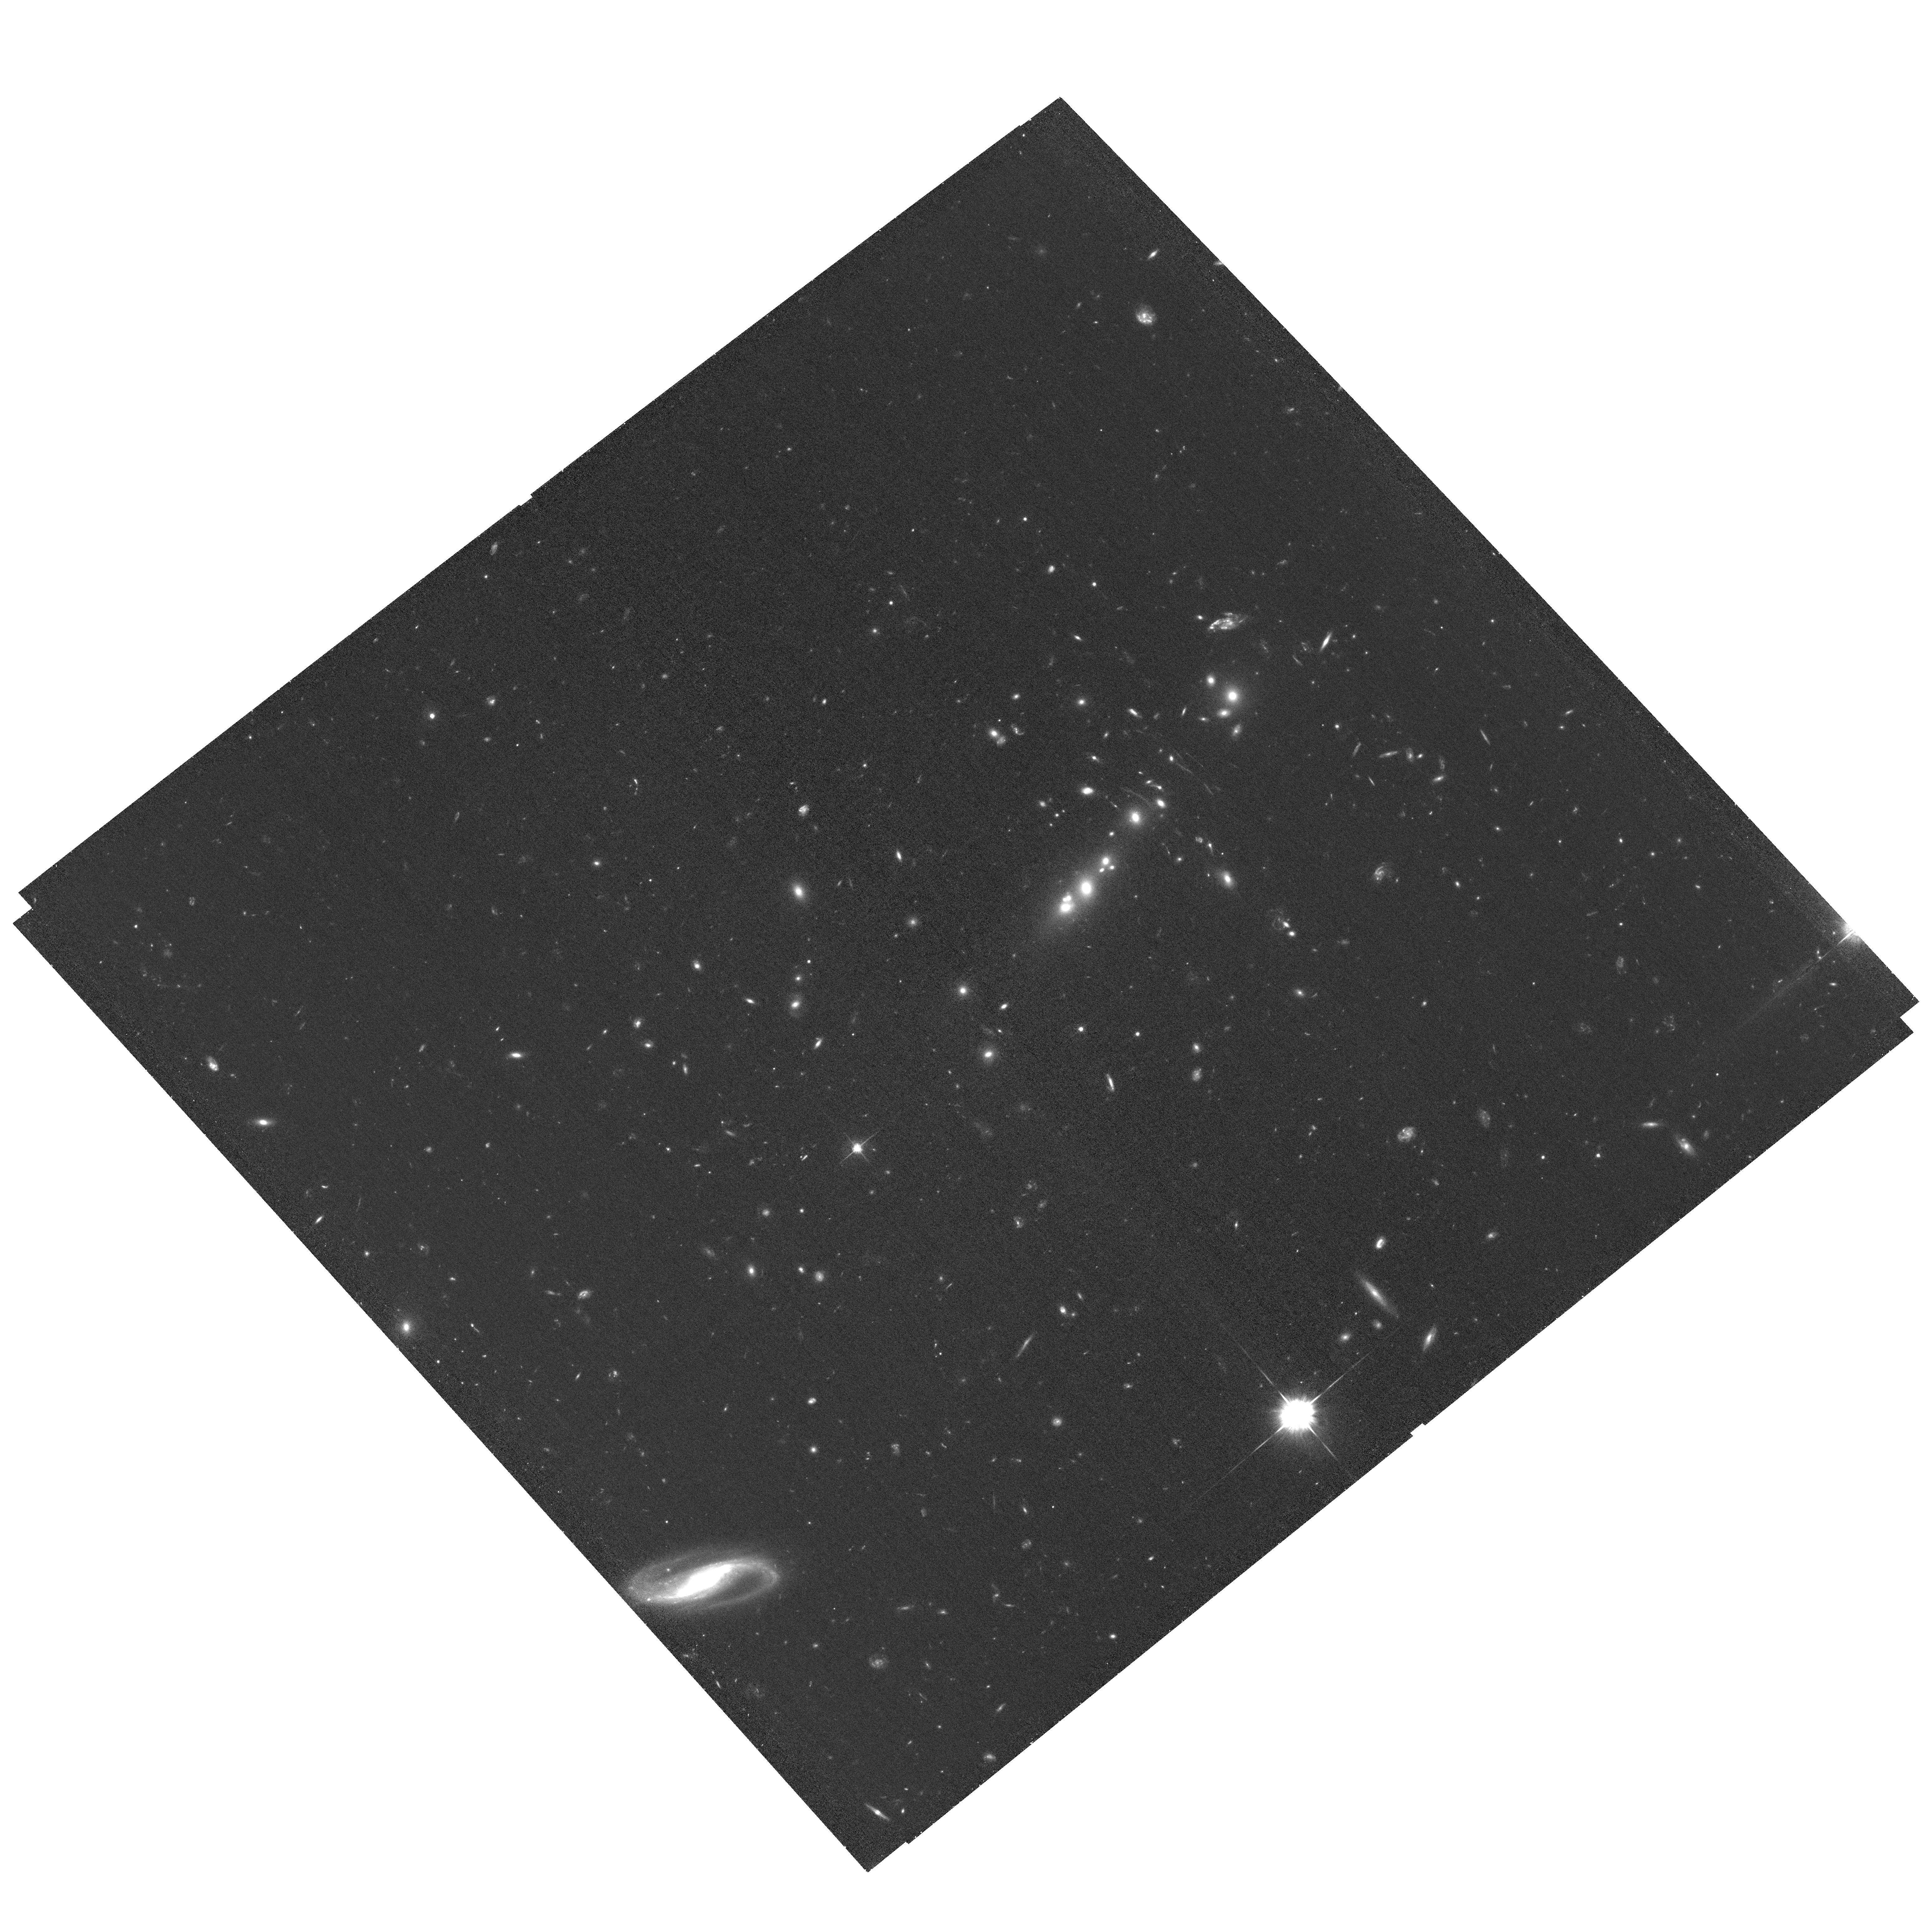
Target: COOLJ0335-1928. Instrument: ACS/WFC. Filter: F625W. Exposure: 1.1 h. Observation ID: hst_17726_06_acs_wfc_f625w_jffb06

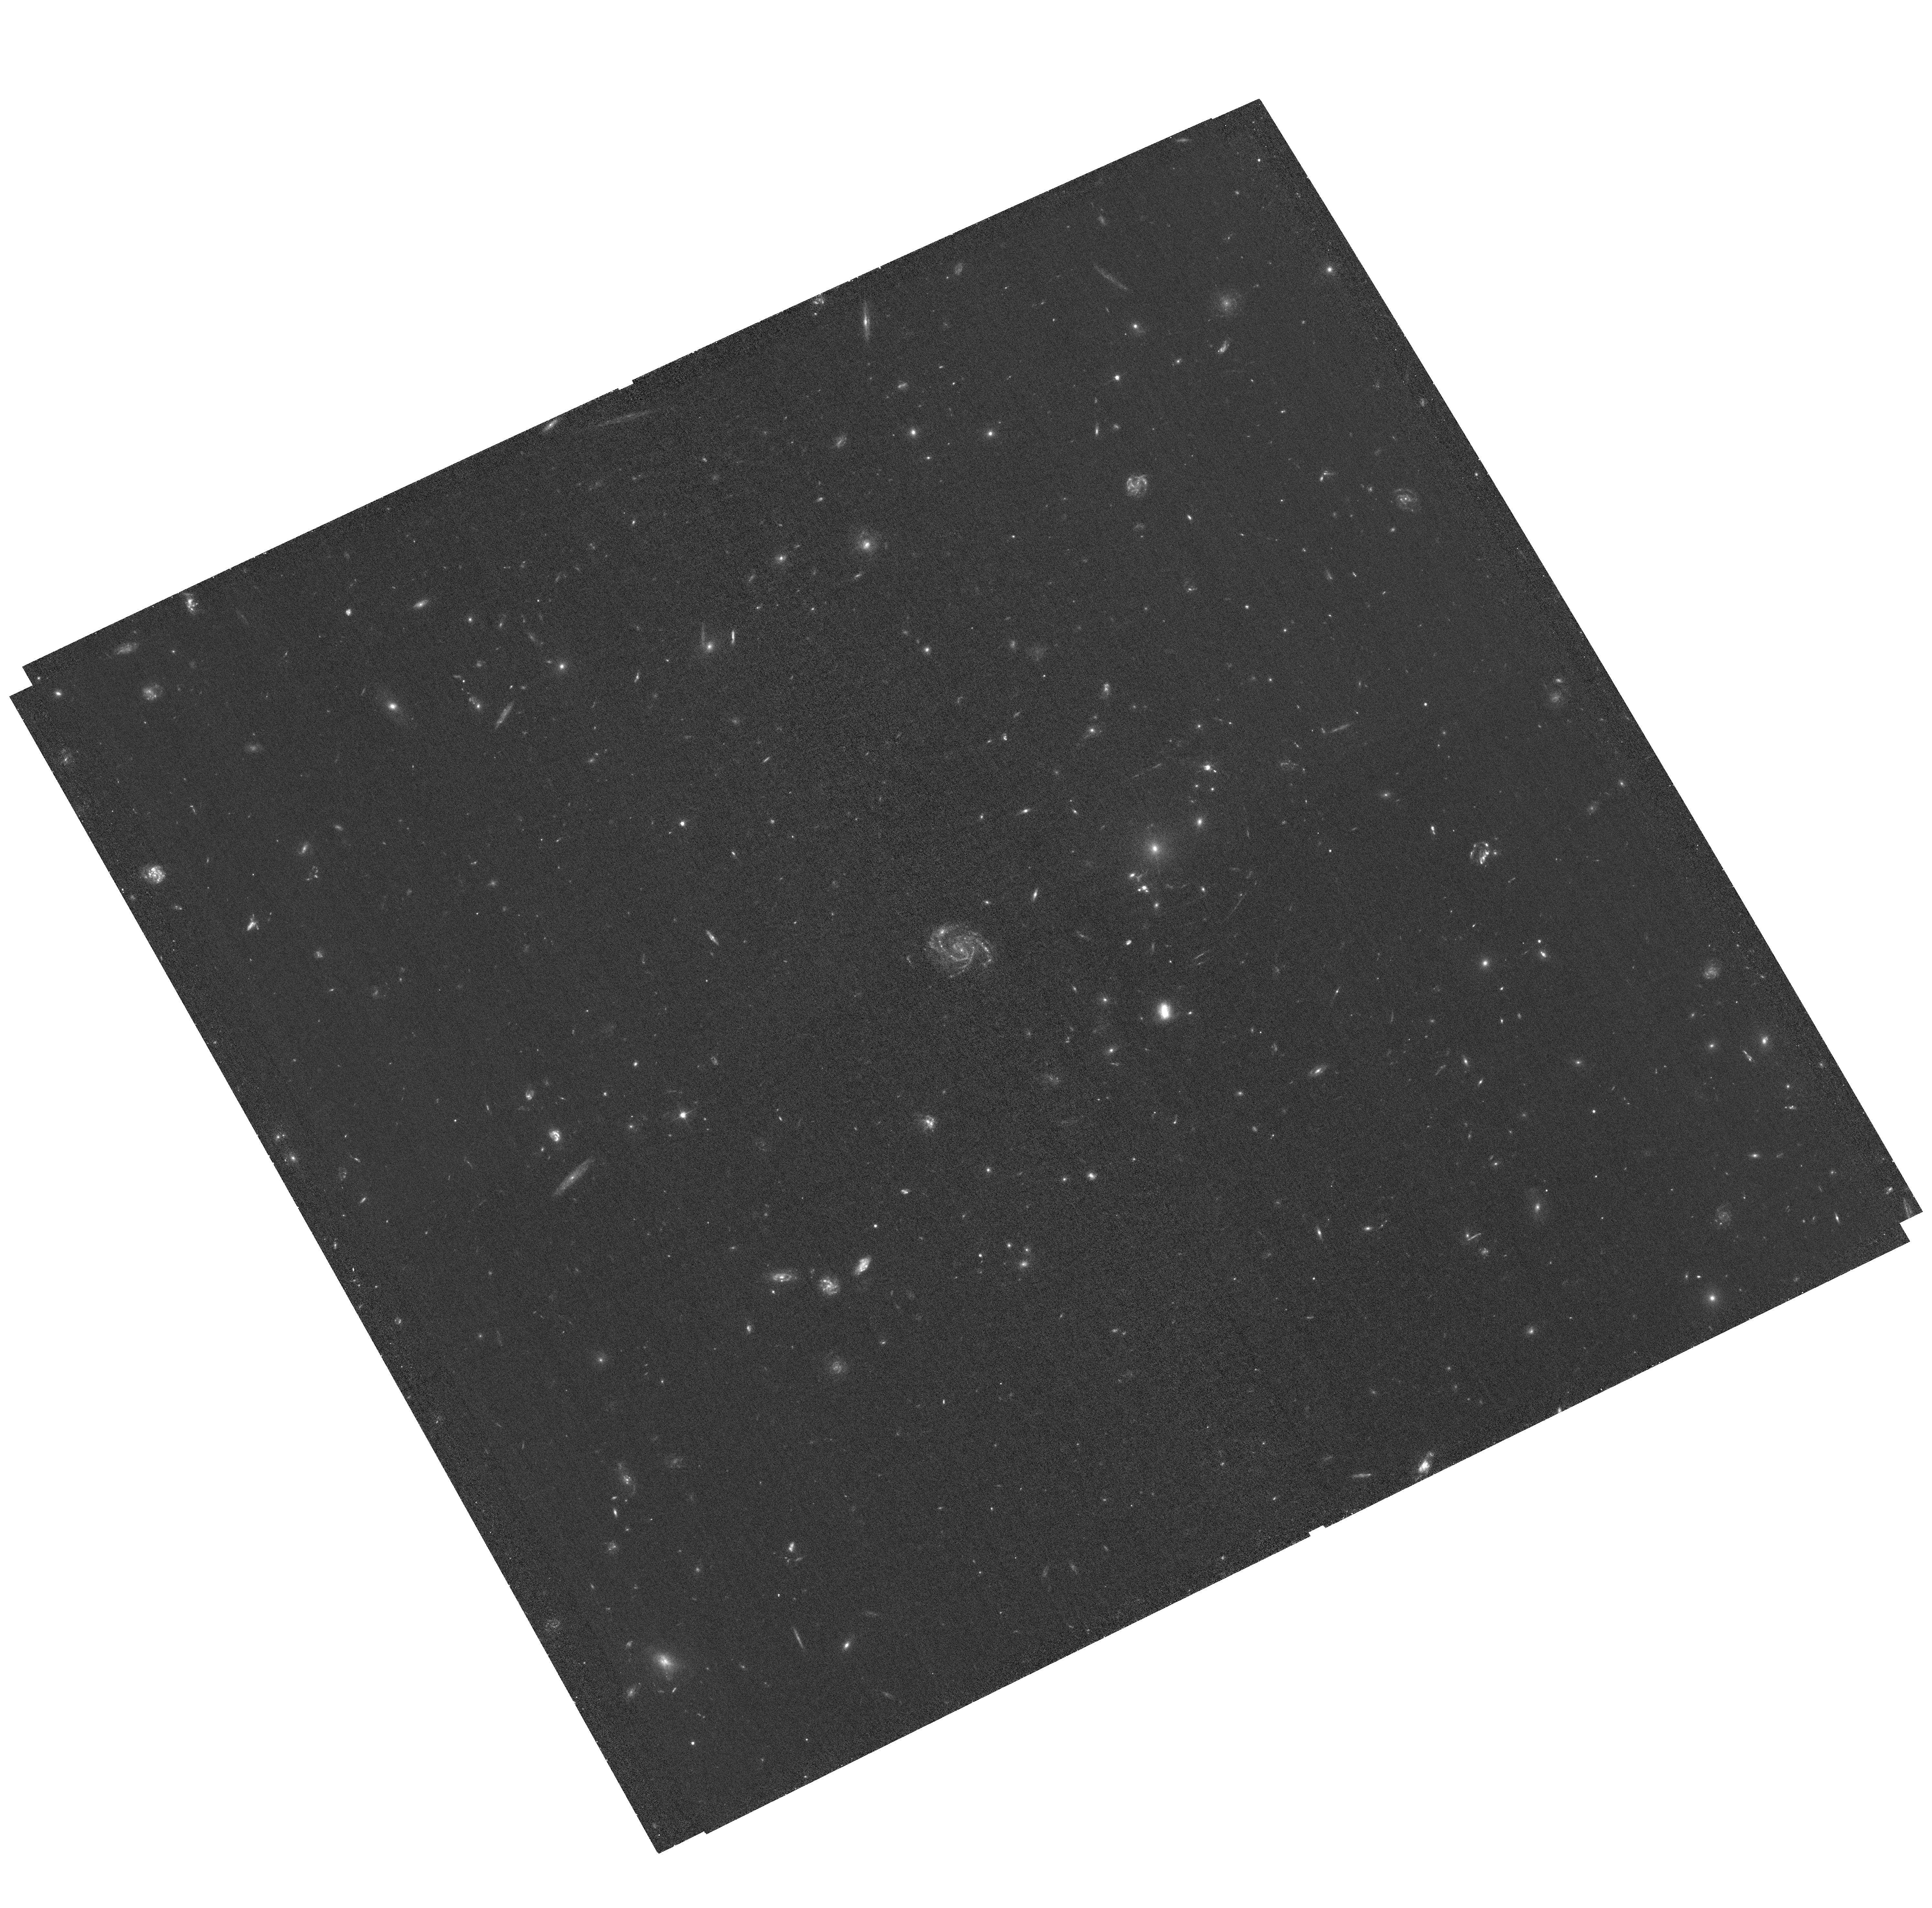
Target: SDSSJ1326+4806. Instrument: ACS/WFC. Filter: F475W. Exposure: 1.1 h. Observation ID: hst_17726_03_acs_wfc_f475w_jffb03

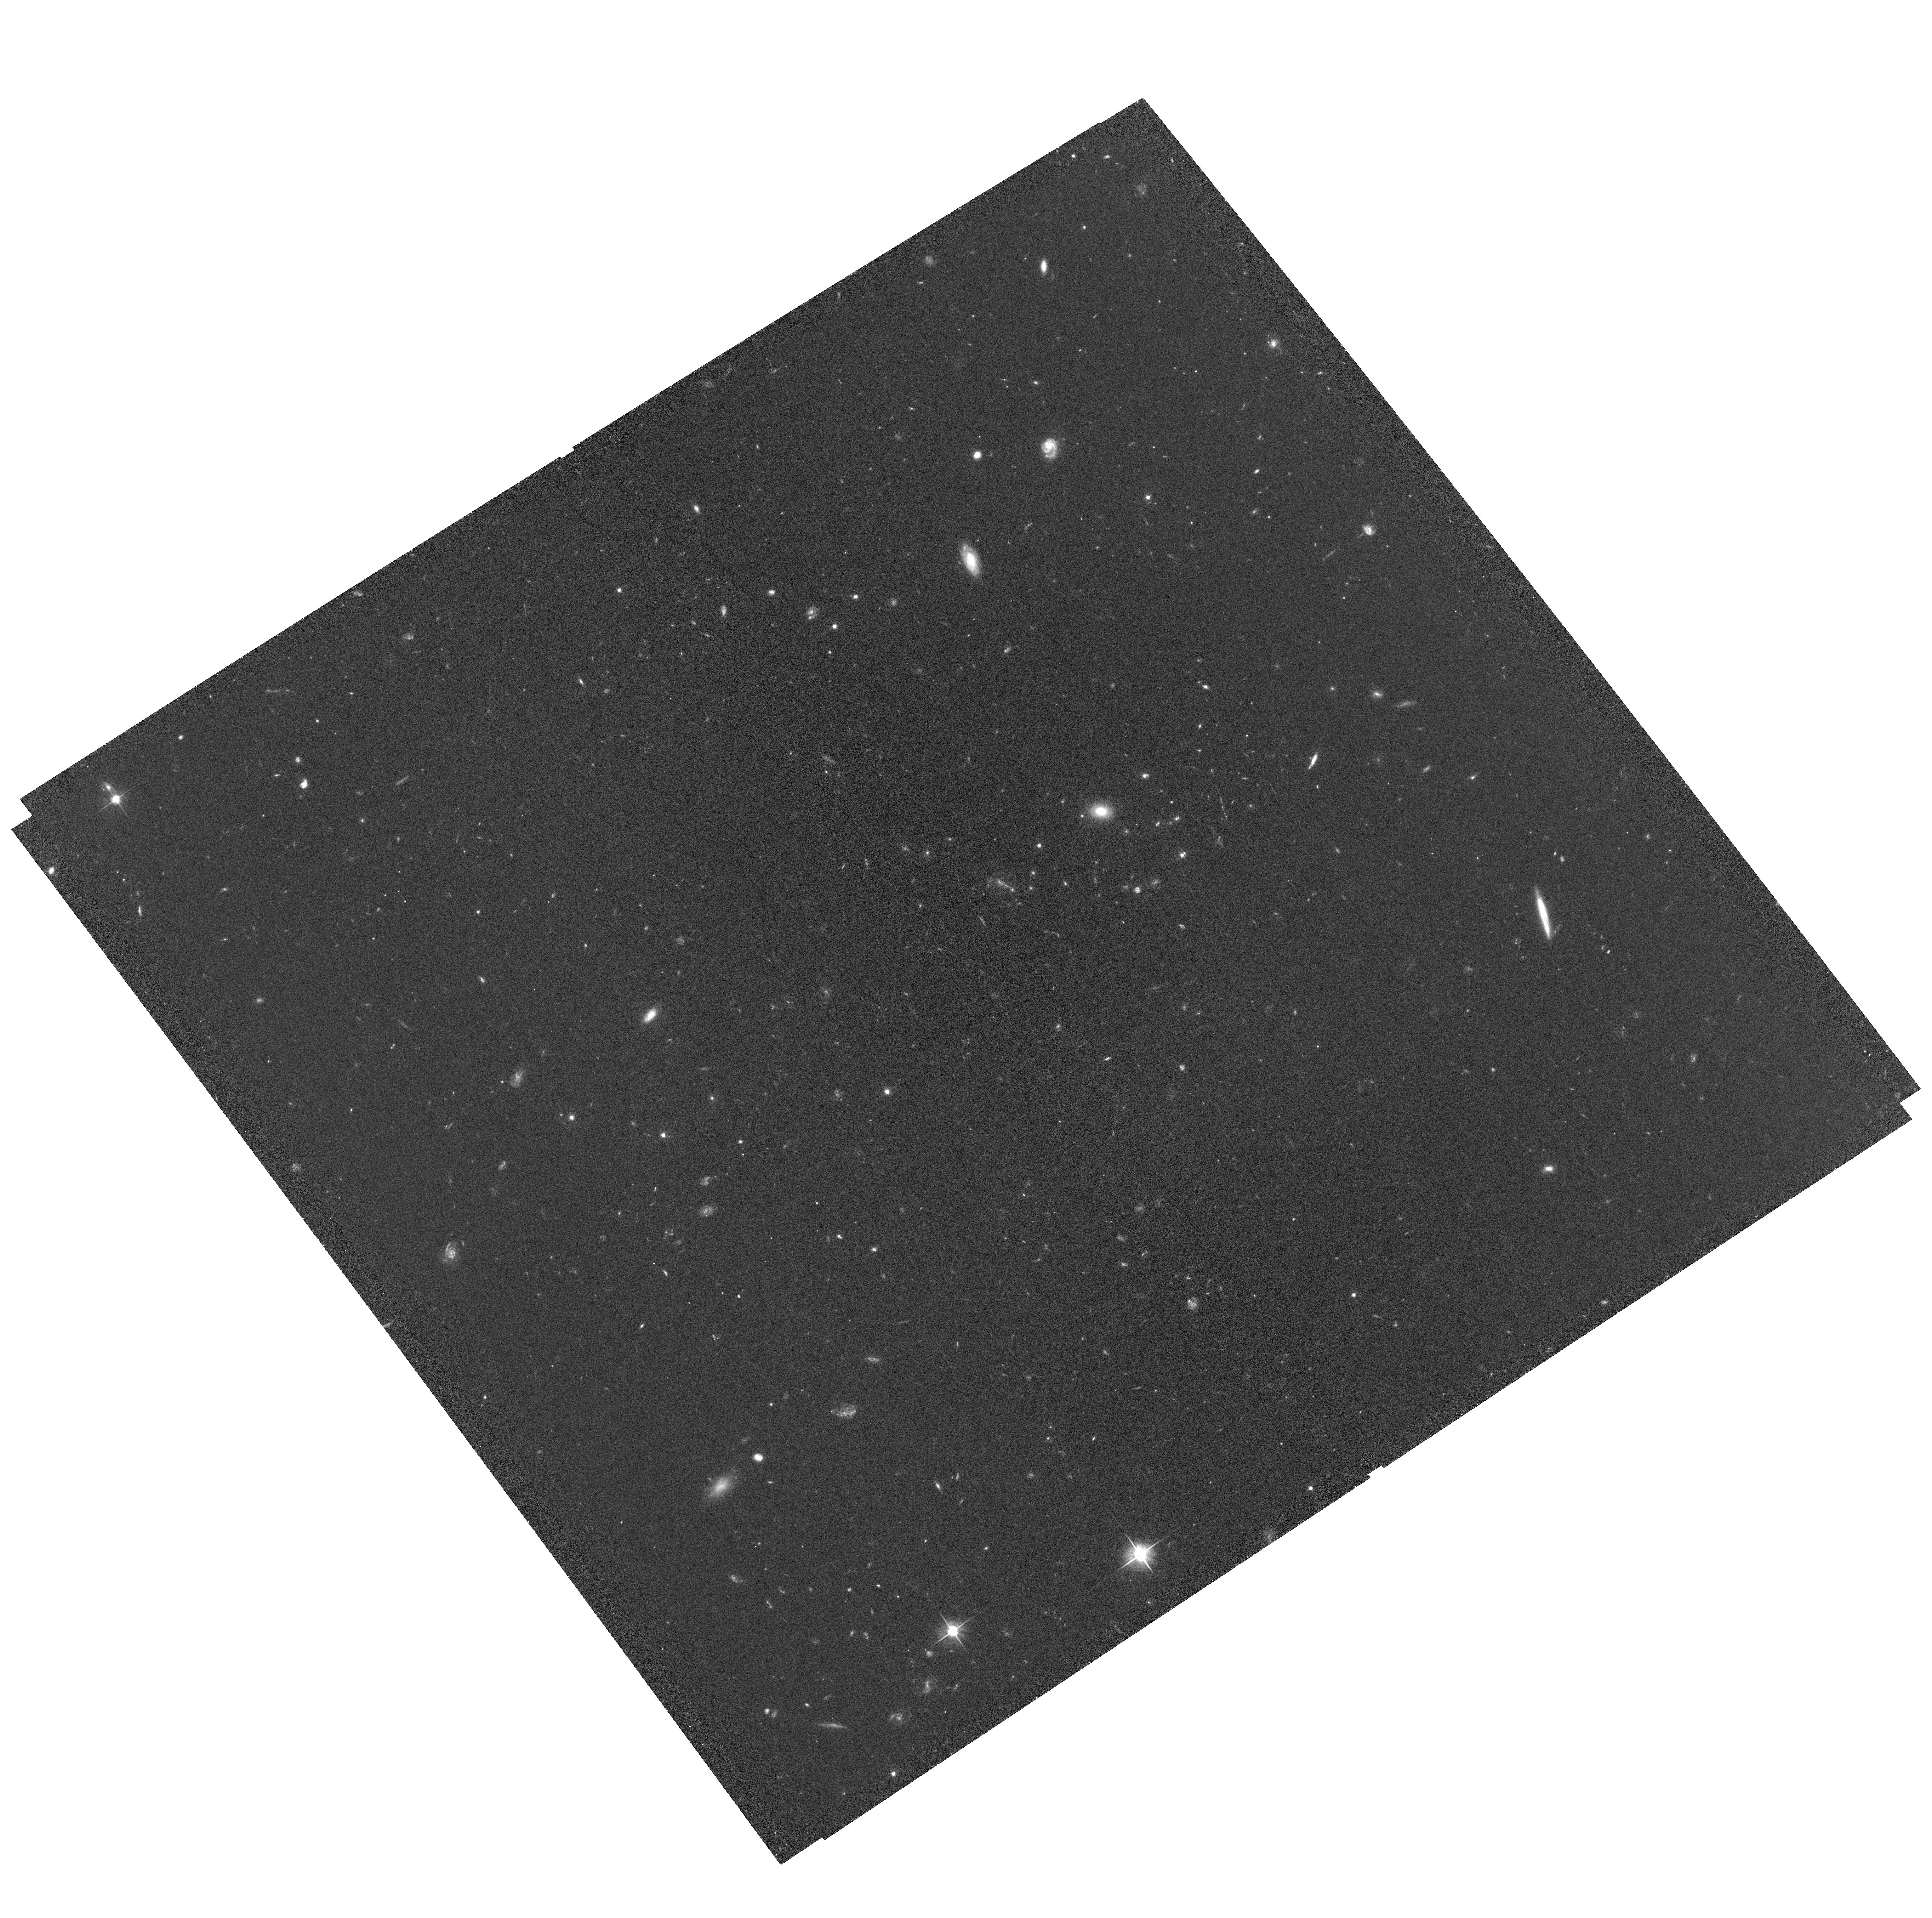
Target: SDSSJ0909+4449. Instrument: ACS/WFC. Filter: F606W. Exposure: 1.1 h. Observation ID: hst_17726_09_acs_wfc_f606w_jffb09

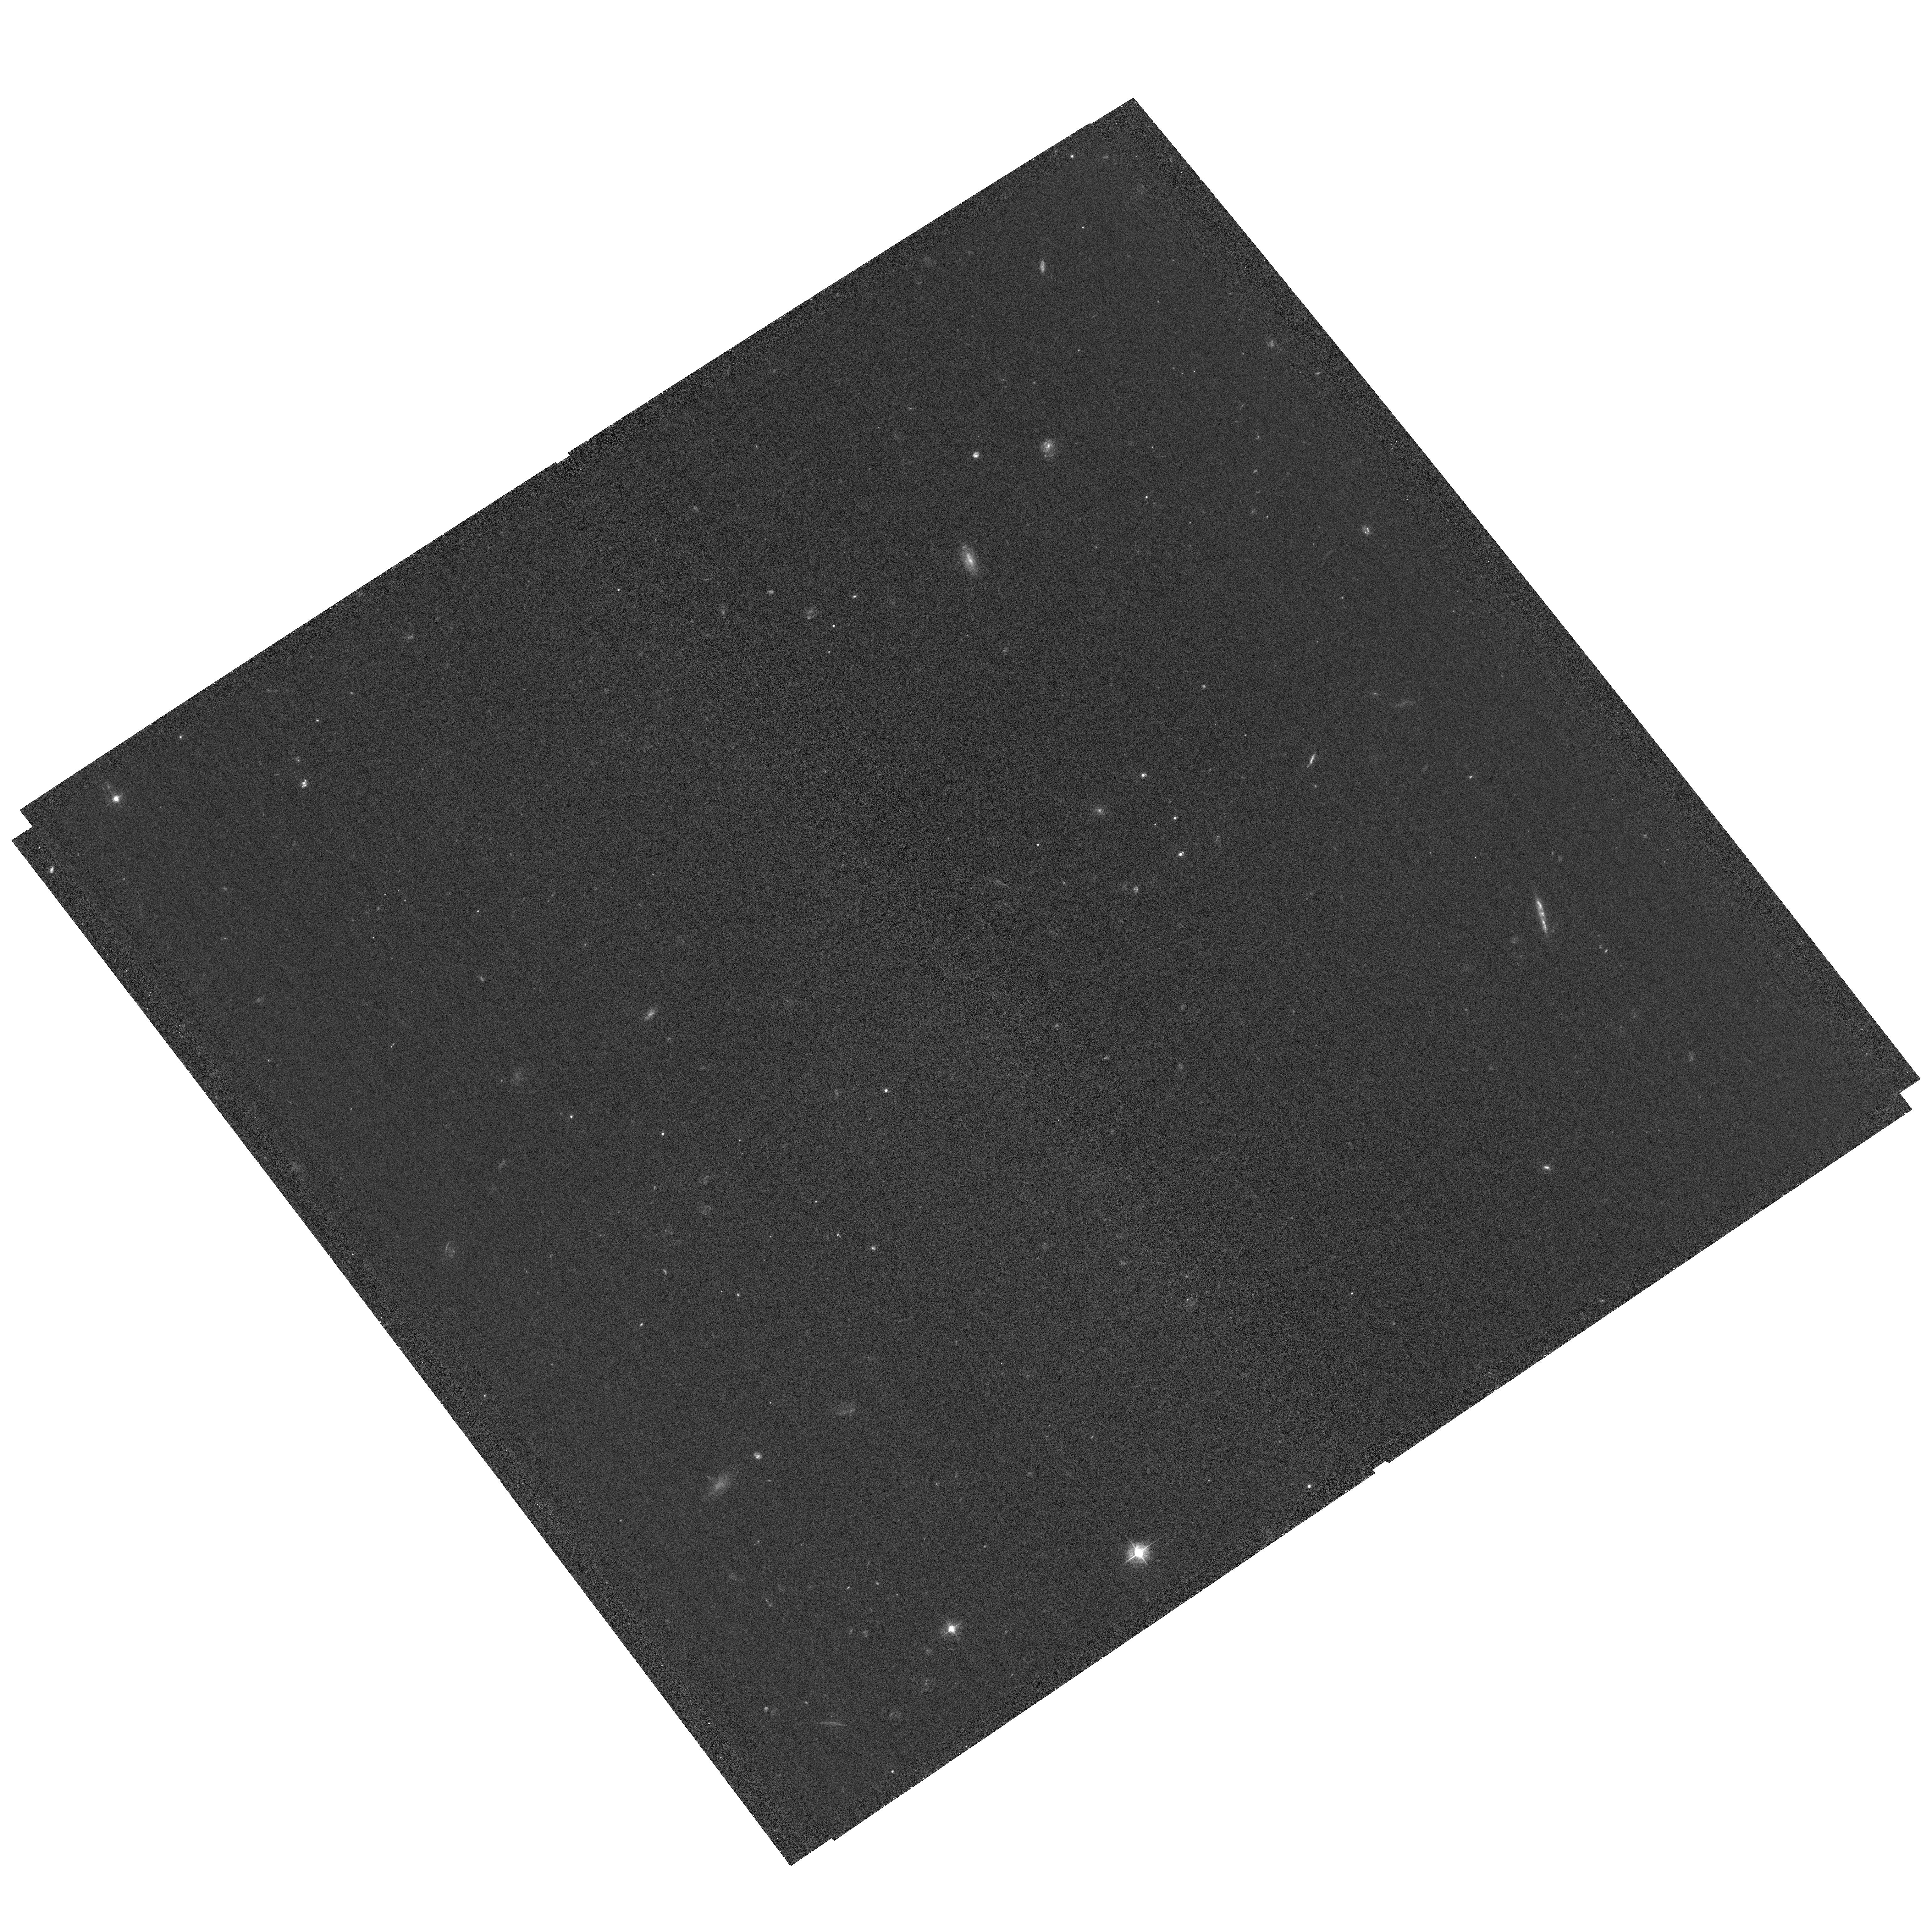
Target: SDSSJ0909+4449. Instrument: ACS/WFC. Filter: F435W. Exposure: 1.1 h. Observation ID: hst_17726_08_acs_wfc_f435w_jffb08

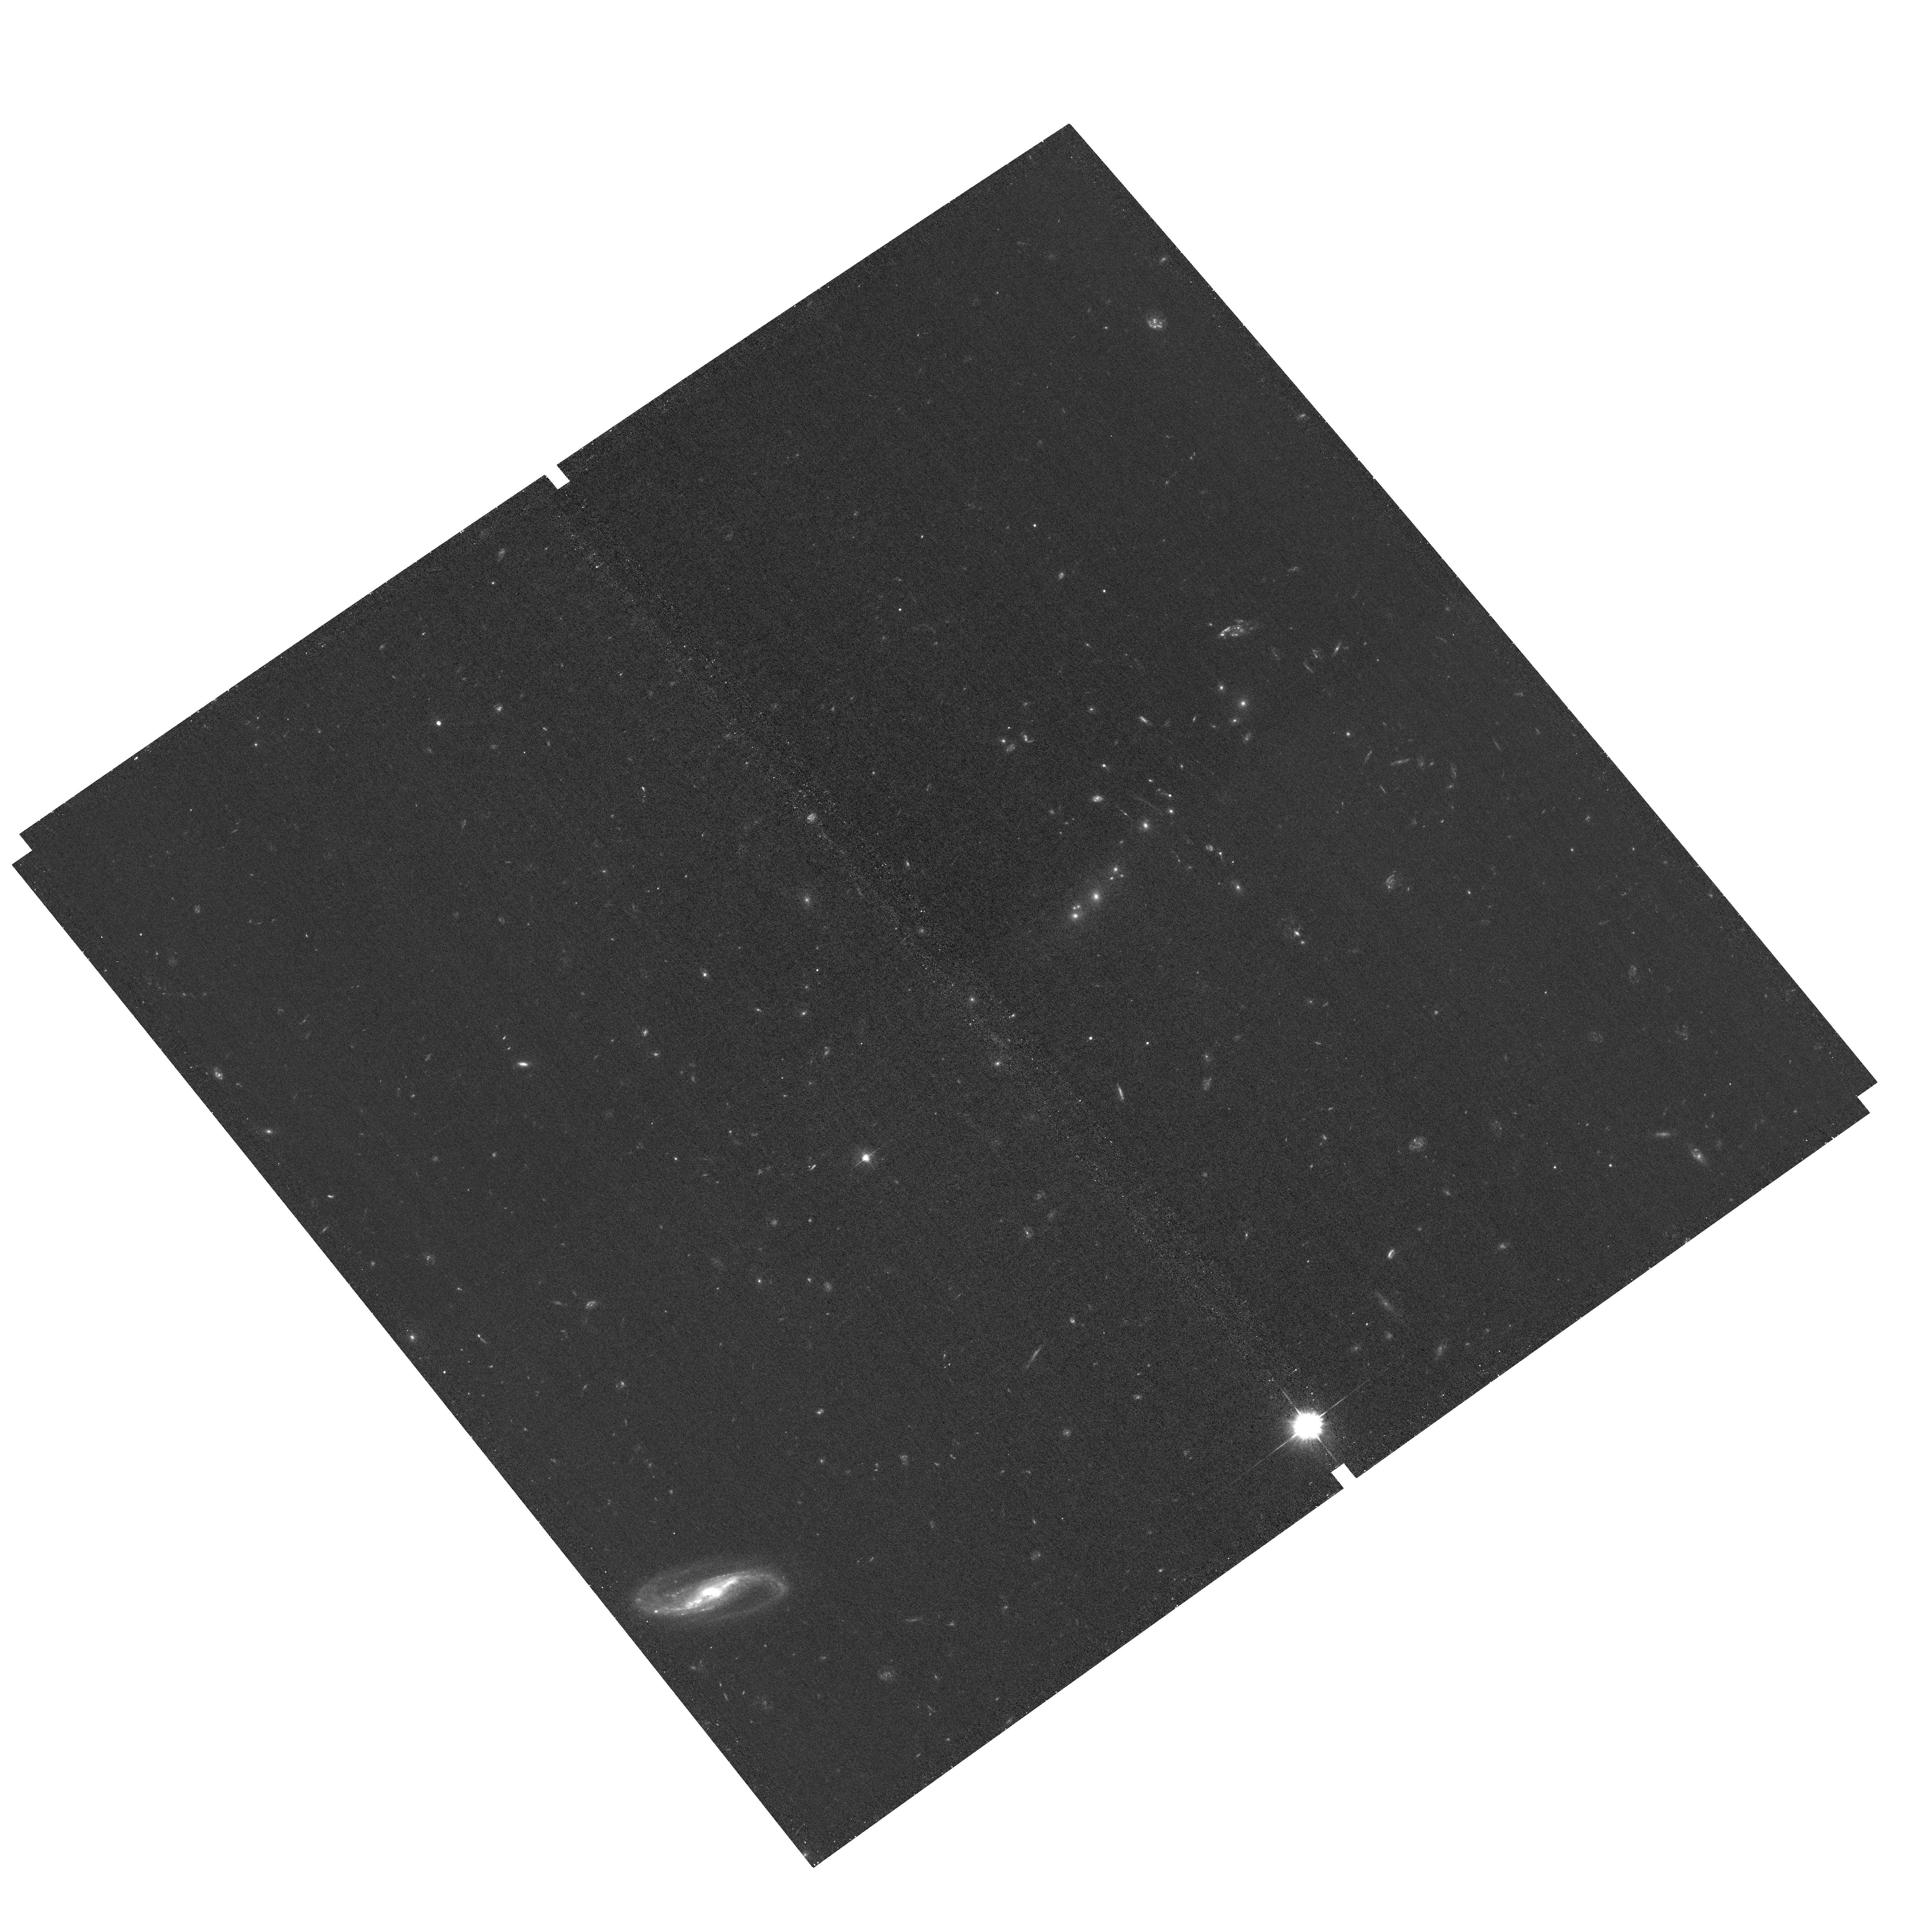
Target: COOLJ0335-1928. Instrument: ACS/WFC. Filter: F475W. Exposure: 33 min. Observation ID: hst_17726_05_acs_wfc_f475w_jffb05

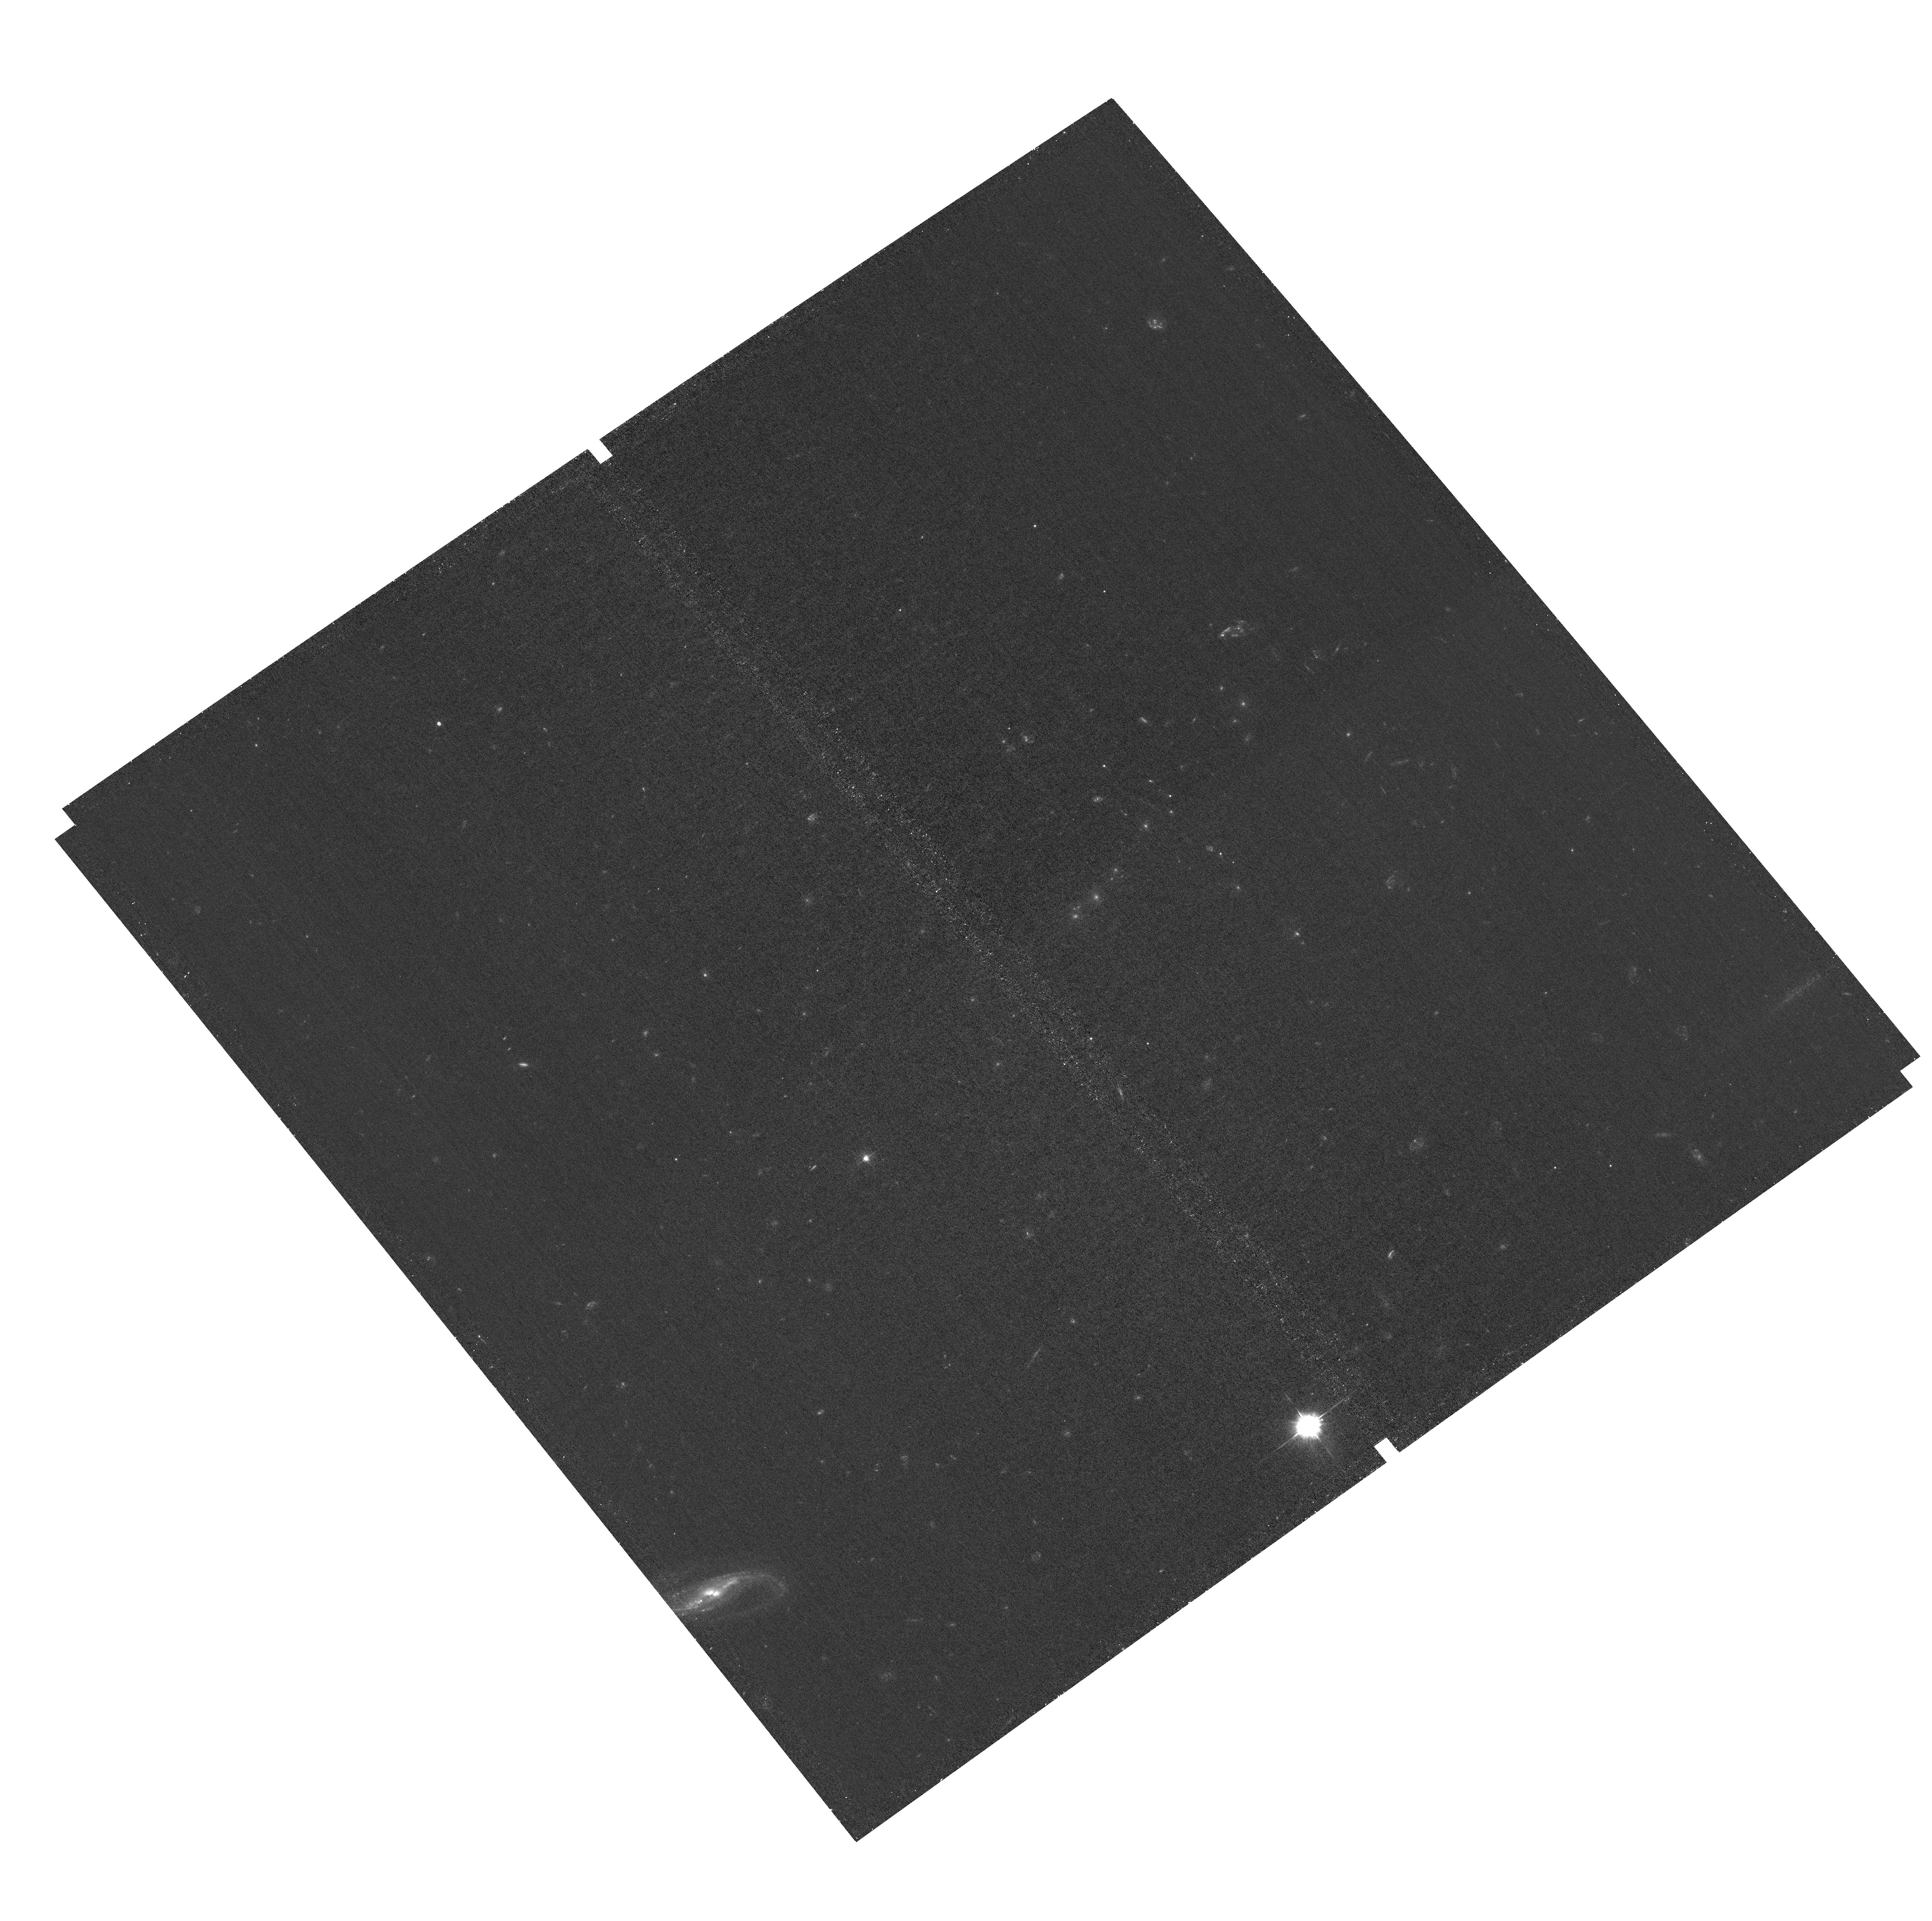
Target: COOLJ0335-1928. Instrument: ACS/WFC. Filter: F435W. Exposure: 32 min. Observation ID: hst_17726_05_acs_wfc_f435w_jffb05

Time delay cosmography with strong cluster lenses (PI: Dahle, Haakon)

We propose to assemble a complete data set of HST and JWST imaging for the complete known sample of 8 gravitational lens systems where a variable quasar is multiply lensed by a cluster of galaxies. Such lens systems produce image separations and time delays an order of magnitude larger than the much more common galaxy-scale lensed quasars. All these systems are targets of completed or ongoing photometric monitoring programs, allowing us to measure time delays between the lensed quasar images. Time delay values with 1-2% uncertainty have already been measured in half of these lens systems, and preliminary time delays are available for all; similar precision will be reached in the remaining systems within ~2 years. The long time delays, coupled with space-based imaging which provide a large number of additional lensing mass constraints from image families of lensed sources at different redshifts, make these cluster-lensed quasars spectacular targets for determining the Hubble constant H0. The Refsdal method, based on measuring time delays between multiple, strongly gravitationally lensed images of variable sources can provide unique insight into the origin of the intriguing "Hubble tension" between local distance ladder and cosmic microwave background-based determinations of H0. To enable such H0 measurements for the full sample of 8 lensed quasars, we request HST imaging for three systems with no prior space-based data, complemented by JWST imaging at longer wavelengths for the full sample of 8 lenses, as well as modest archival support, to construct precise and accurate models of the lensing mass distribution across the entire sample and derive a joint H0 measurement.